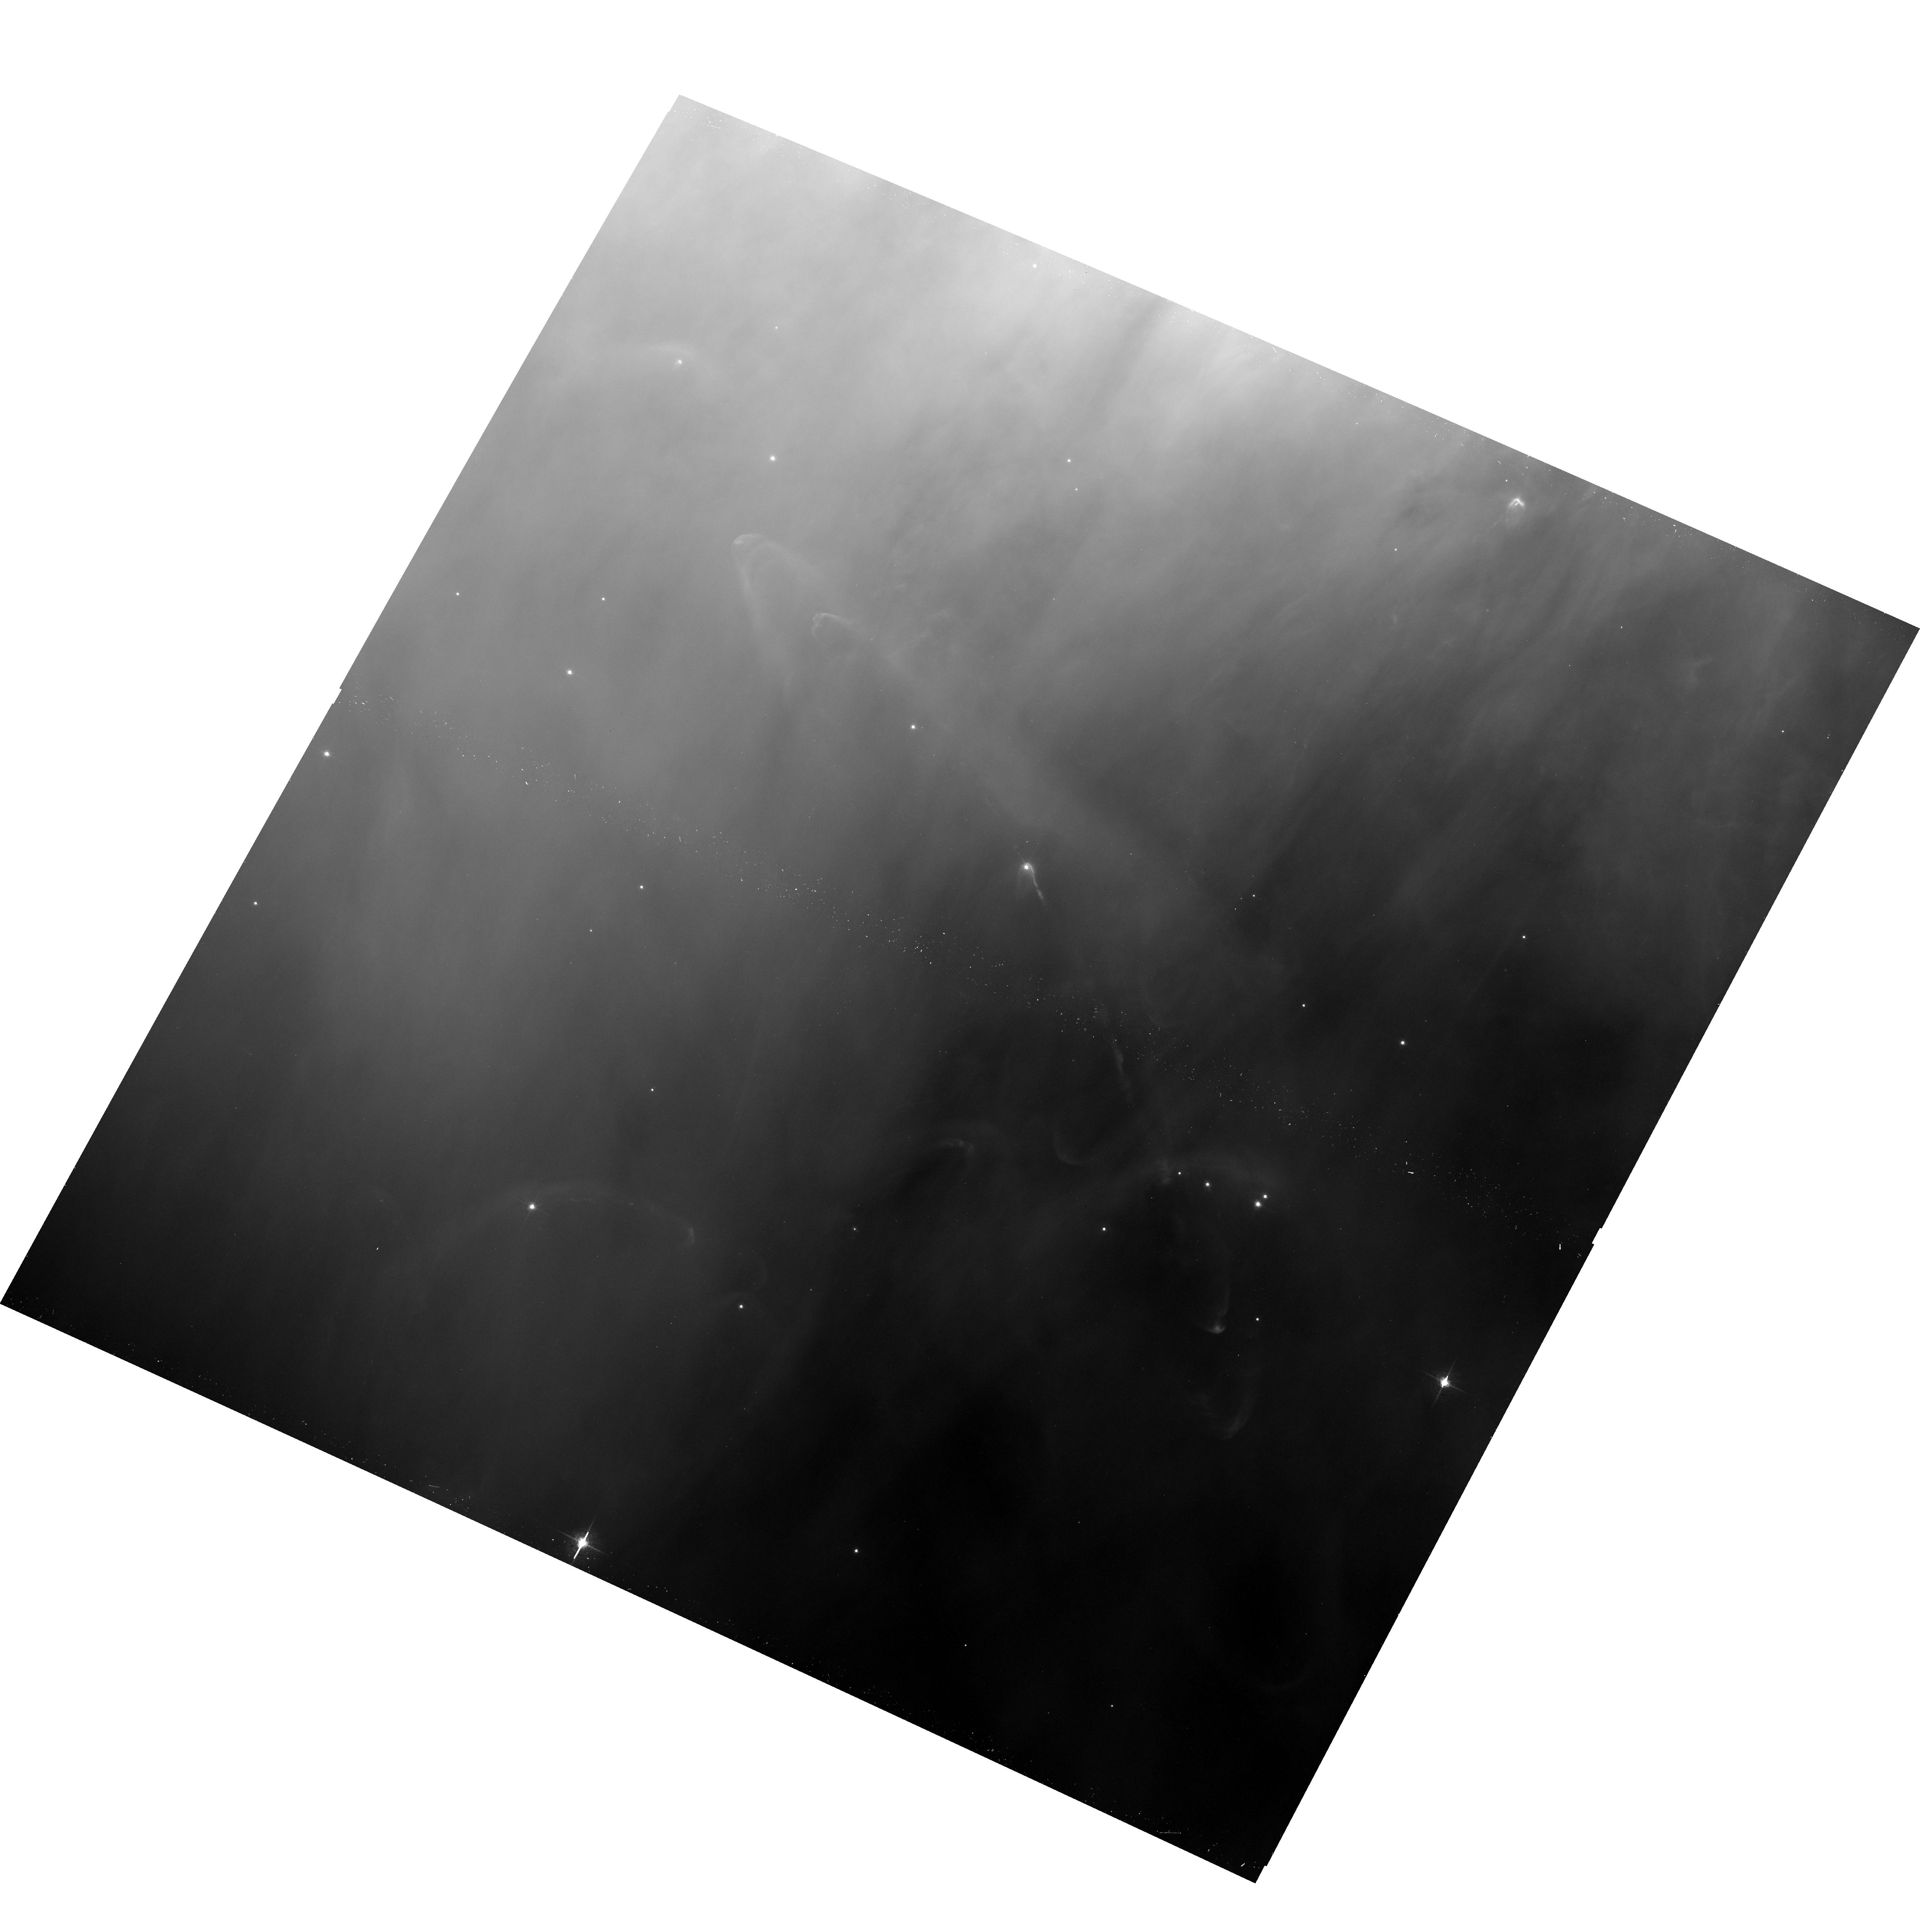
Target: HH502. Instrument: ACS/WFC. Filter: F658N. Exposure: 16 min. Observation ID: hst_10921_05_acs_wfc_f658n_j9nj05

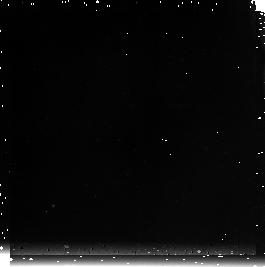
Target: field at RA 83.994°, Dec -5.430°. Instrument: NICMOS/NIC3. Filter: F212N. Exposure: 17 min. Observation ID: n9nj05010

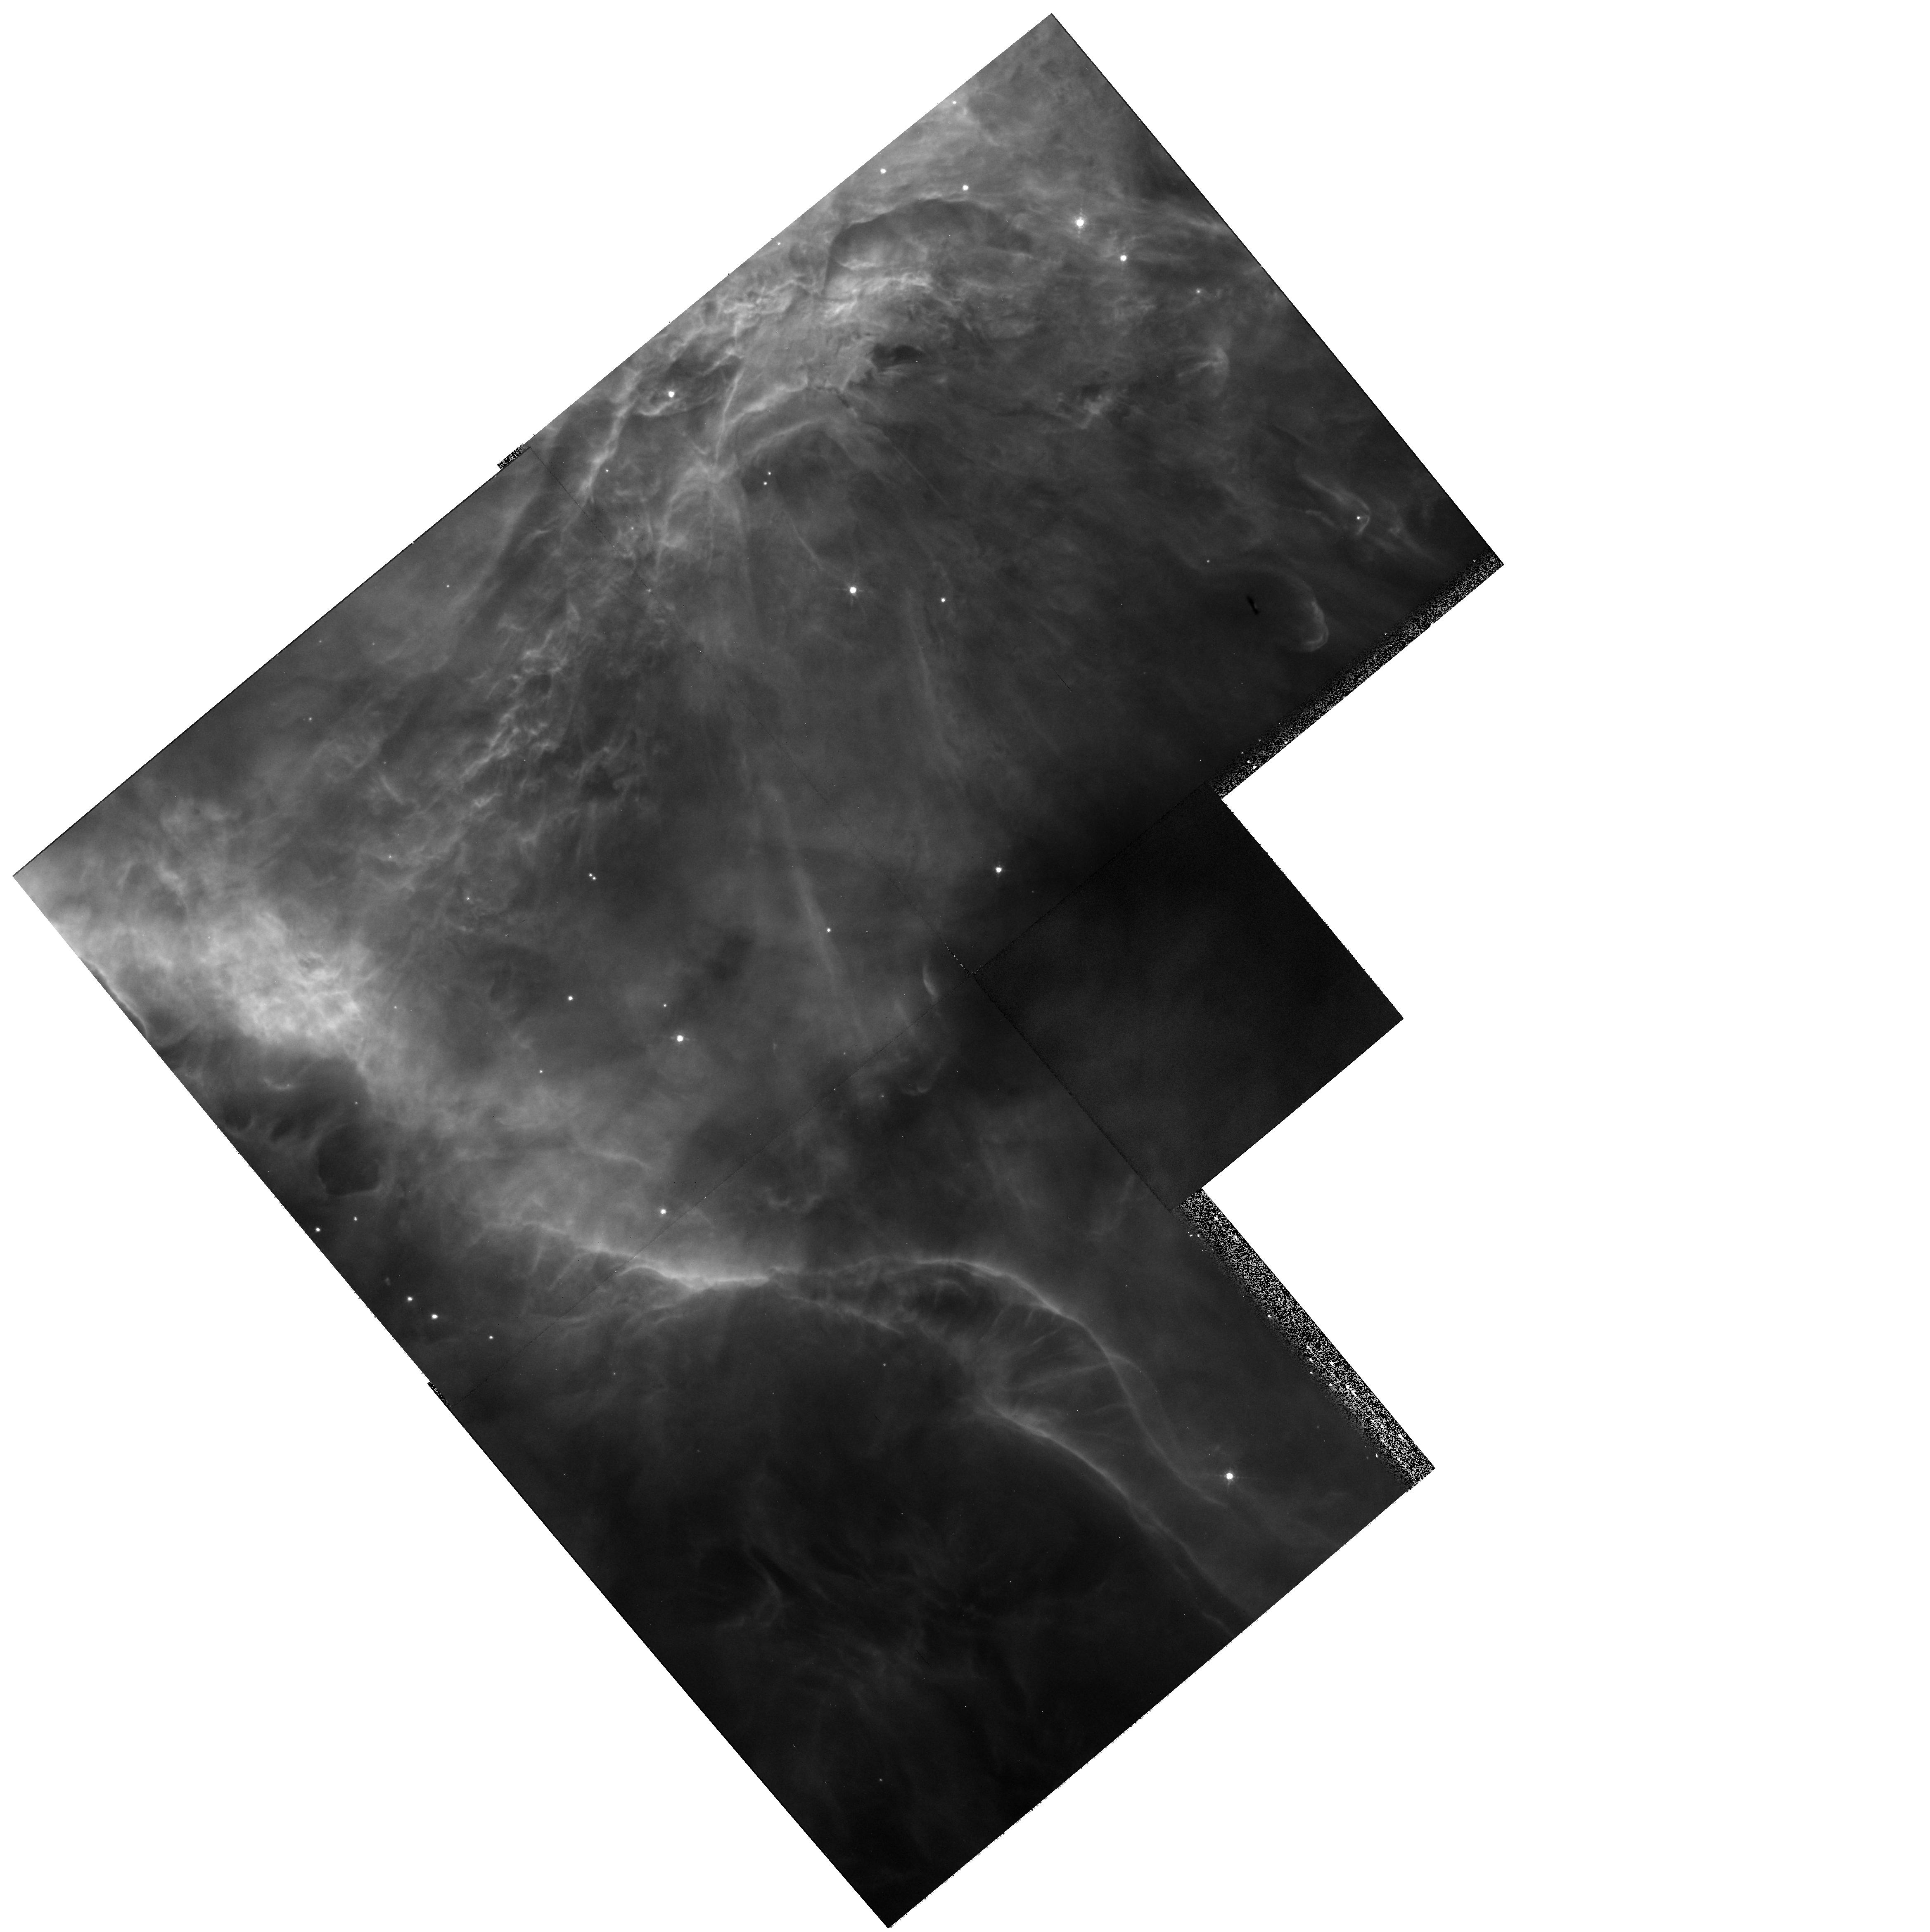
Target: HH528. Instrument: WFPC2/PC. Filter: F673N. Exposure: 9 min. Observation ID: hst_10921_62_wfpc2_pc_f673n_u9nj62

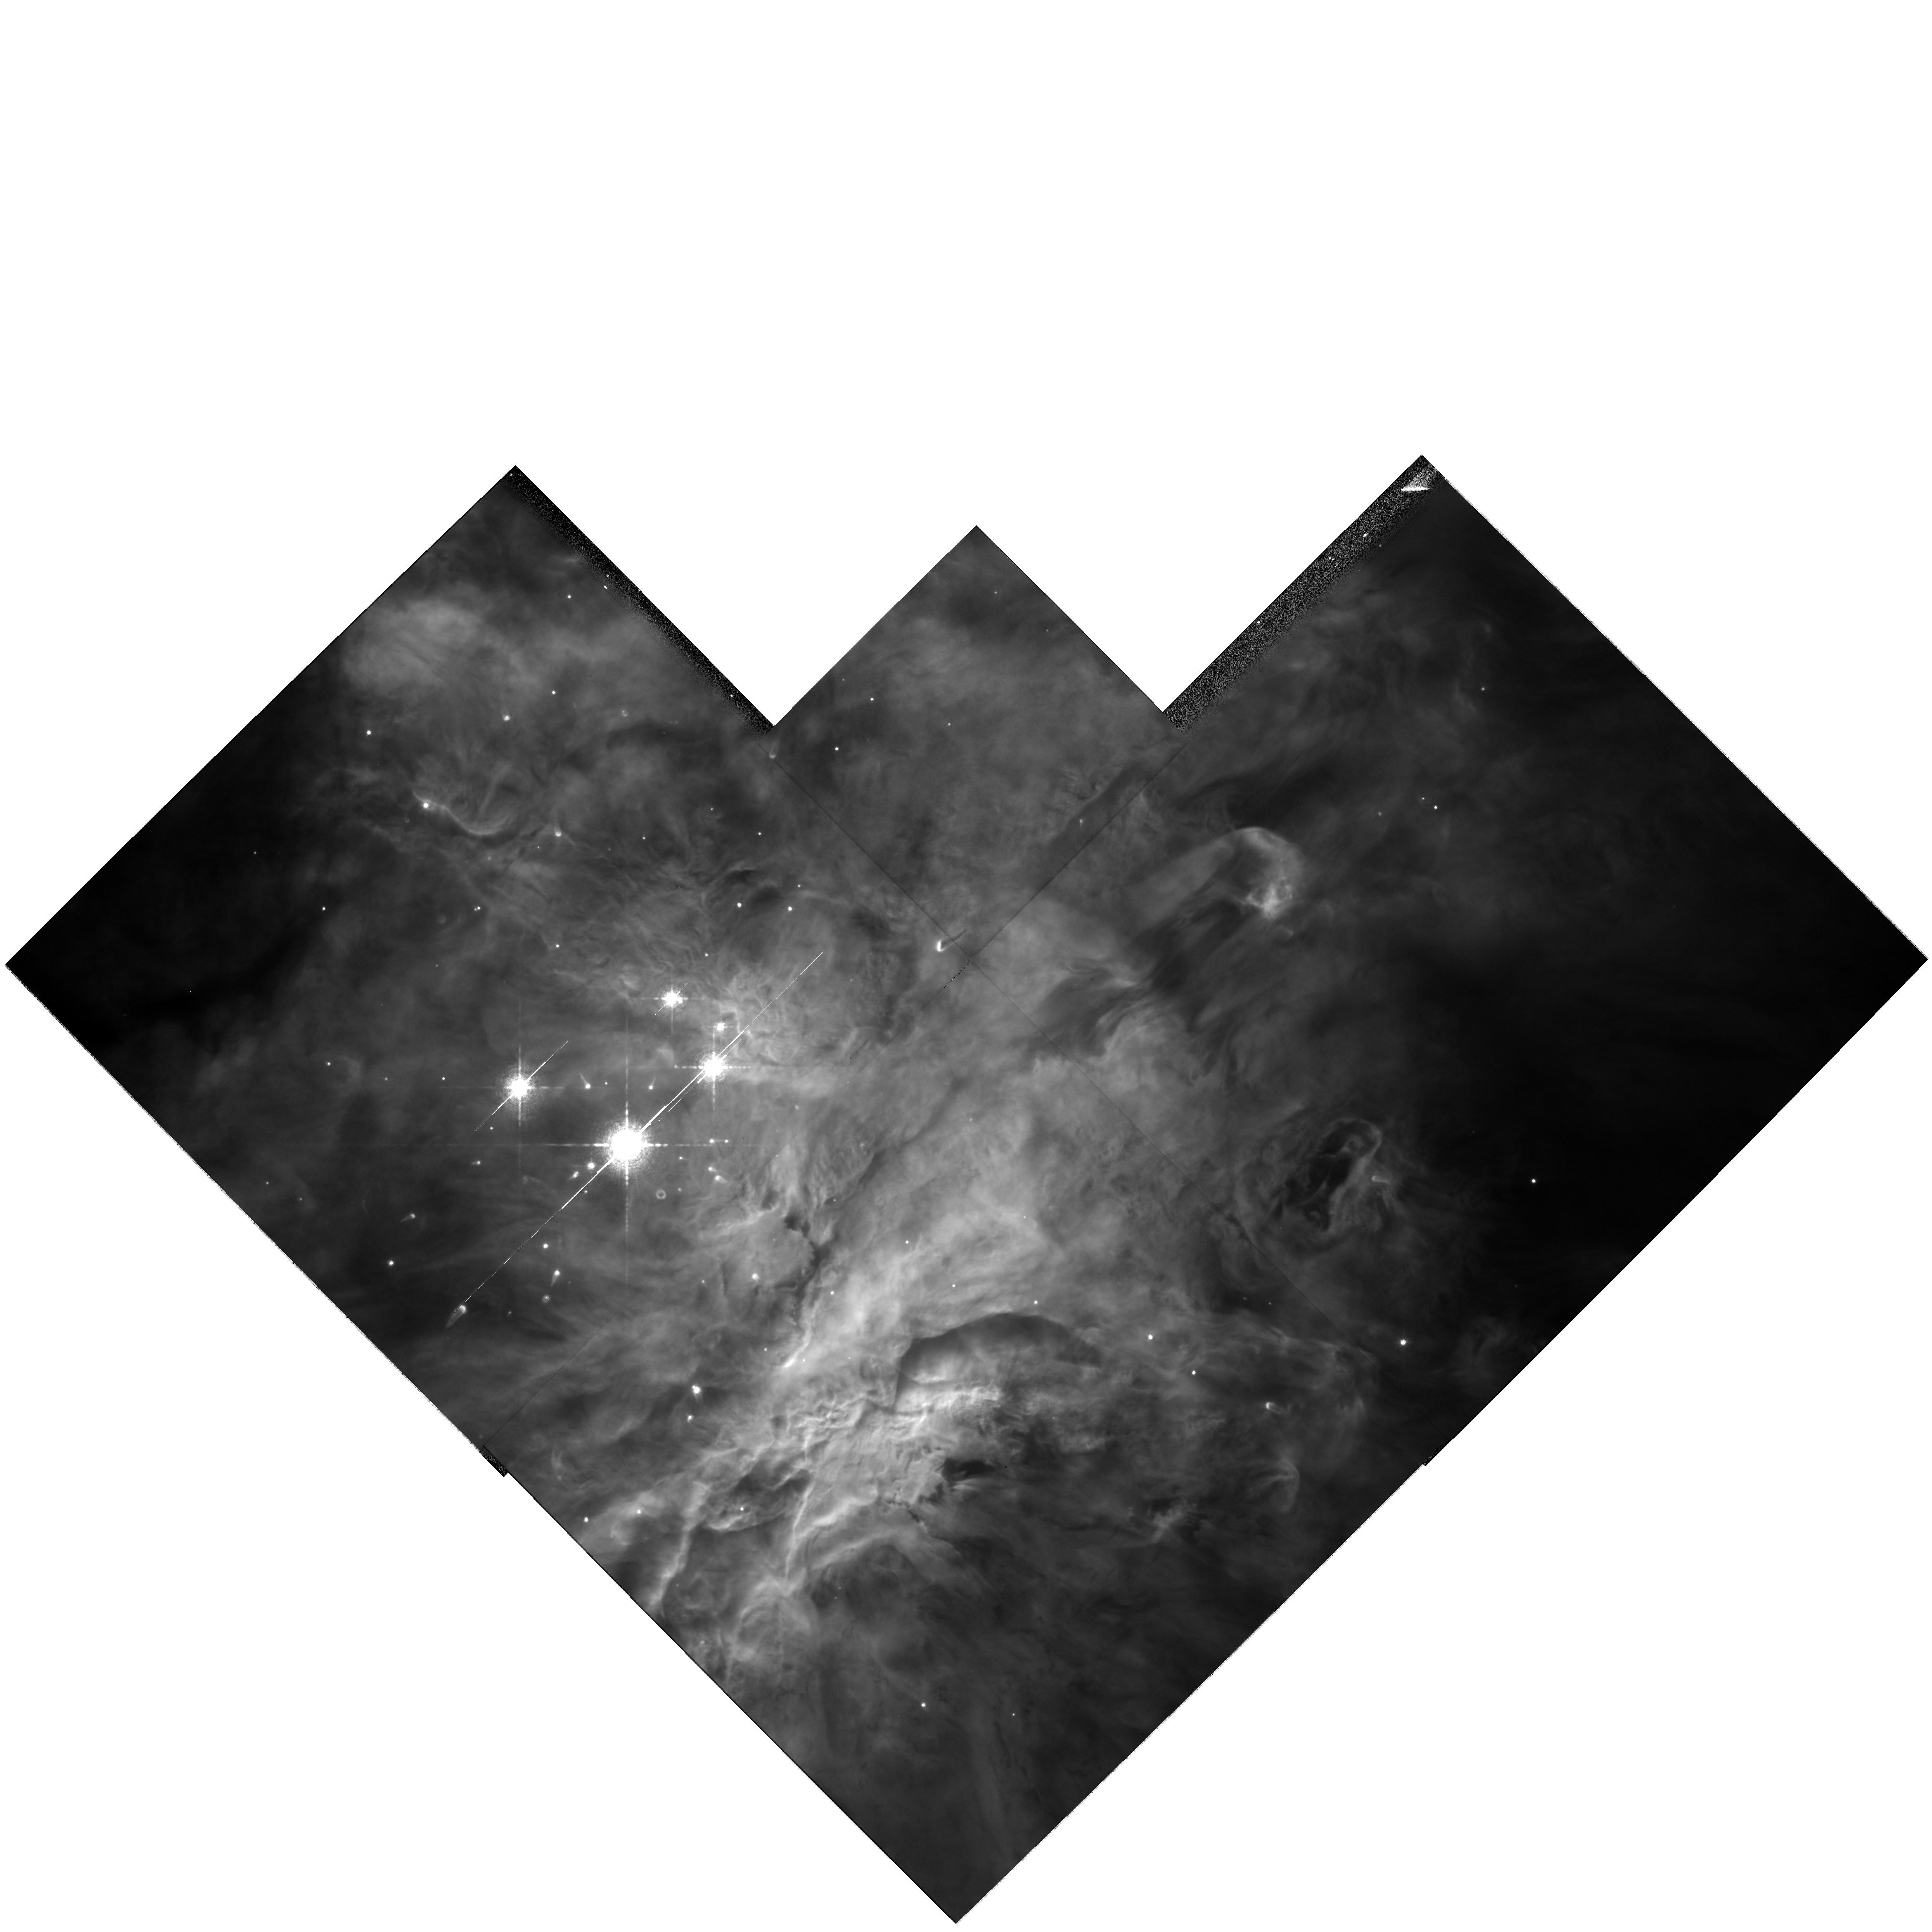
Target: ORION-S-COPY. Instrument: WFPC2/PC. Filter: F658N. Exposure: 7 min. Observation ID: hst_10921_61_wfpc2_pc_f658n_u9nj61

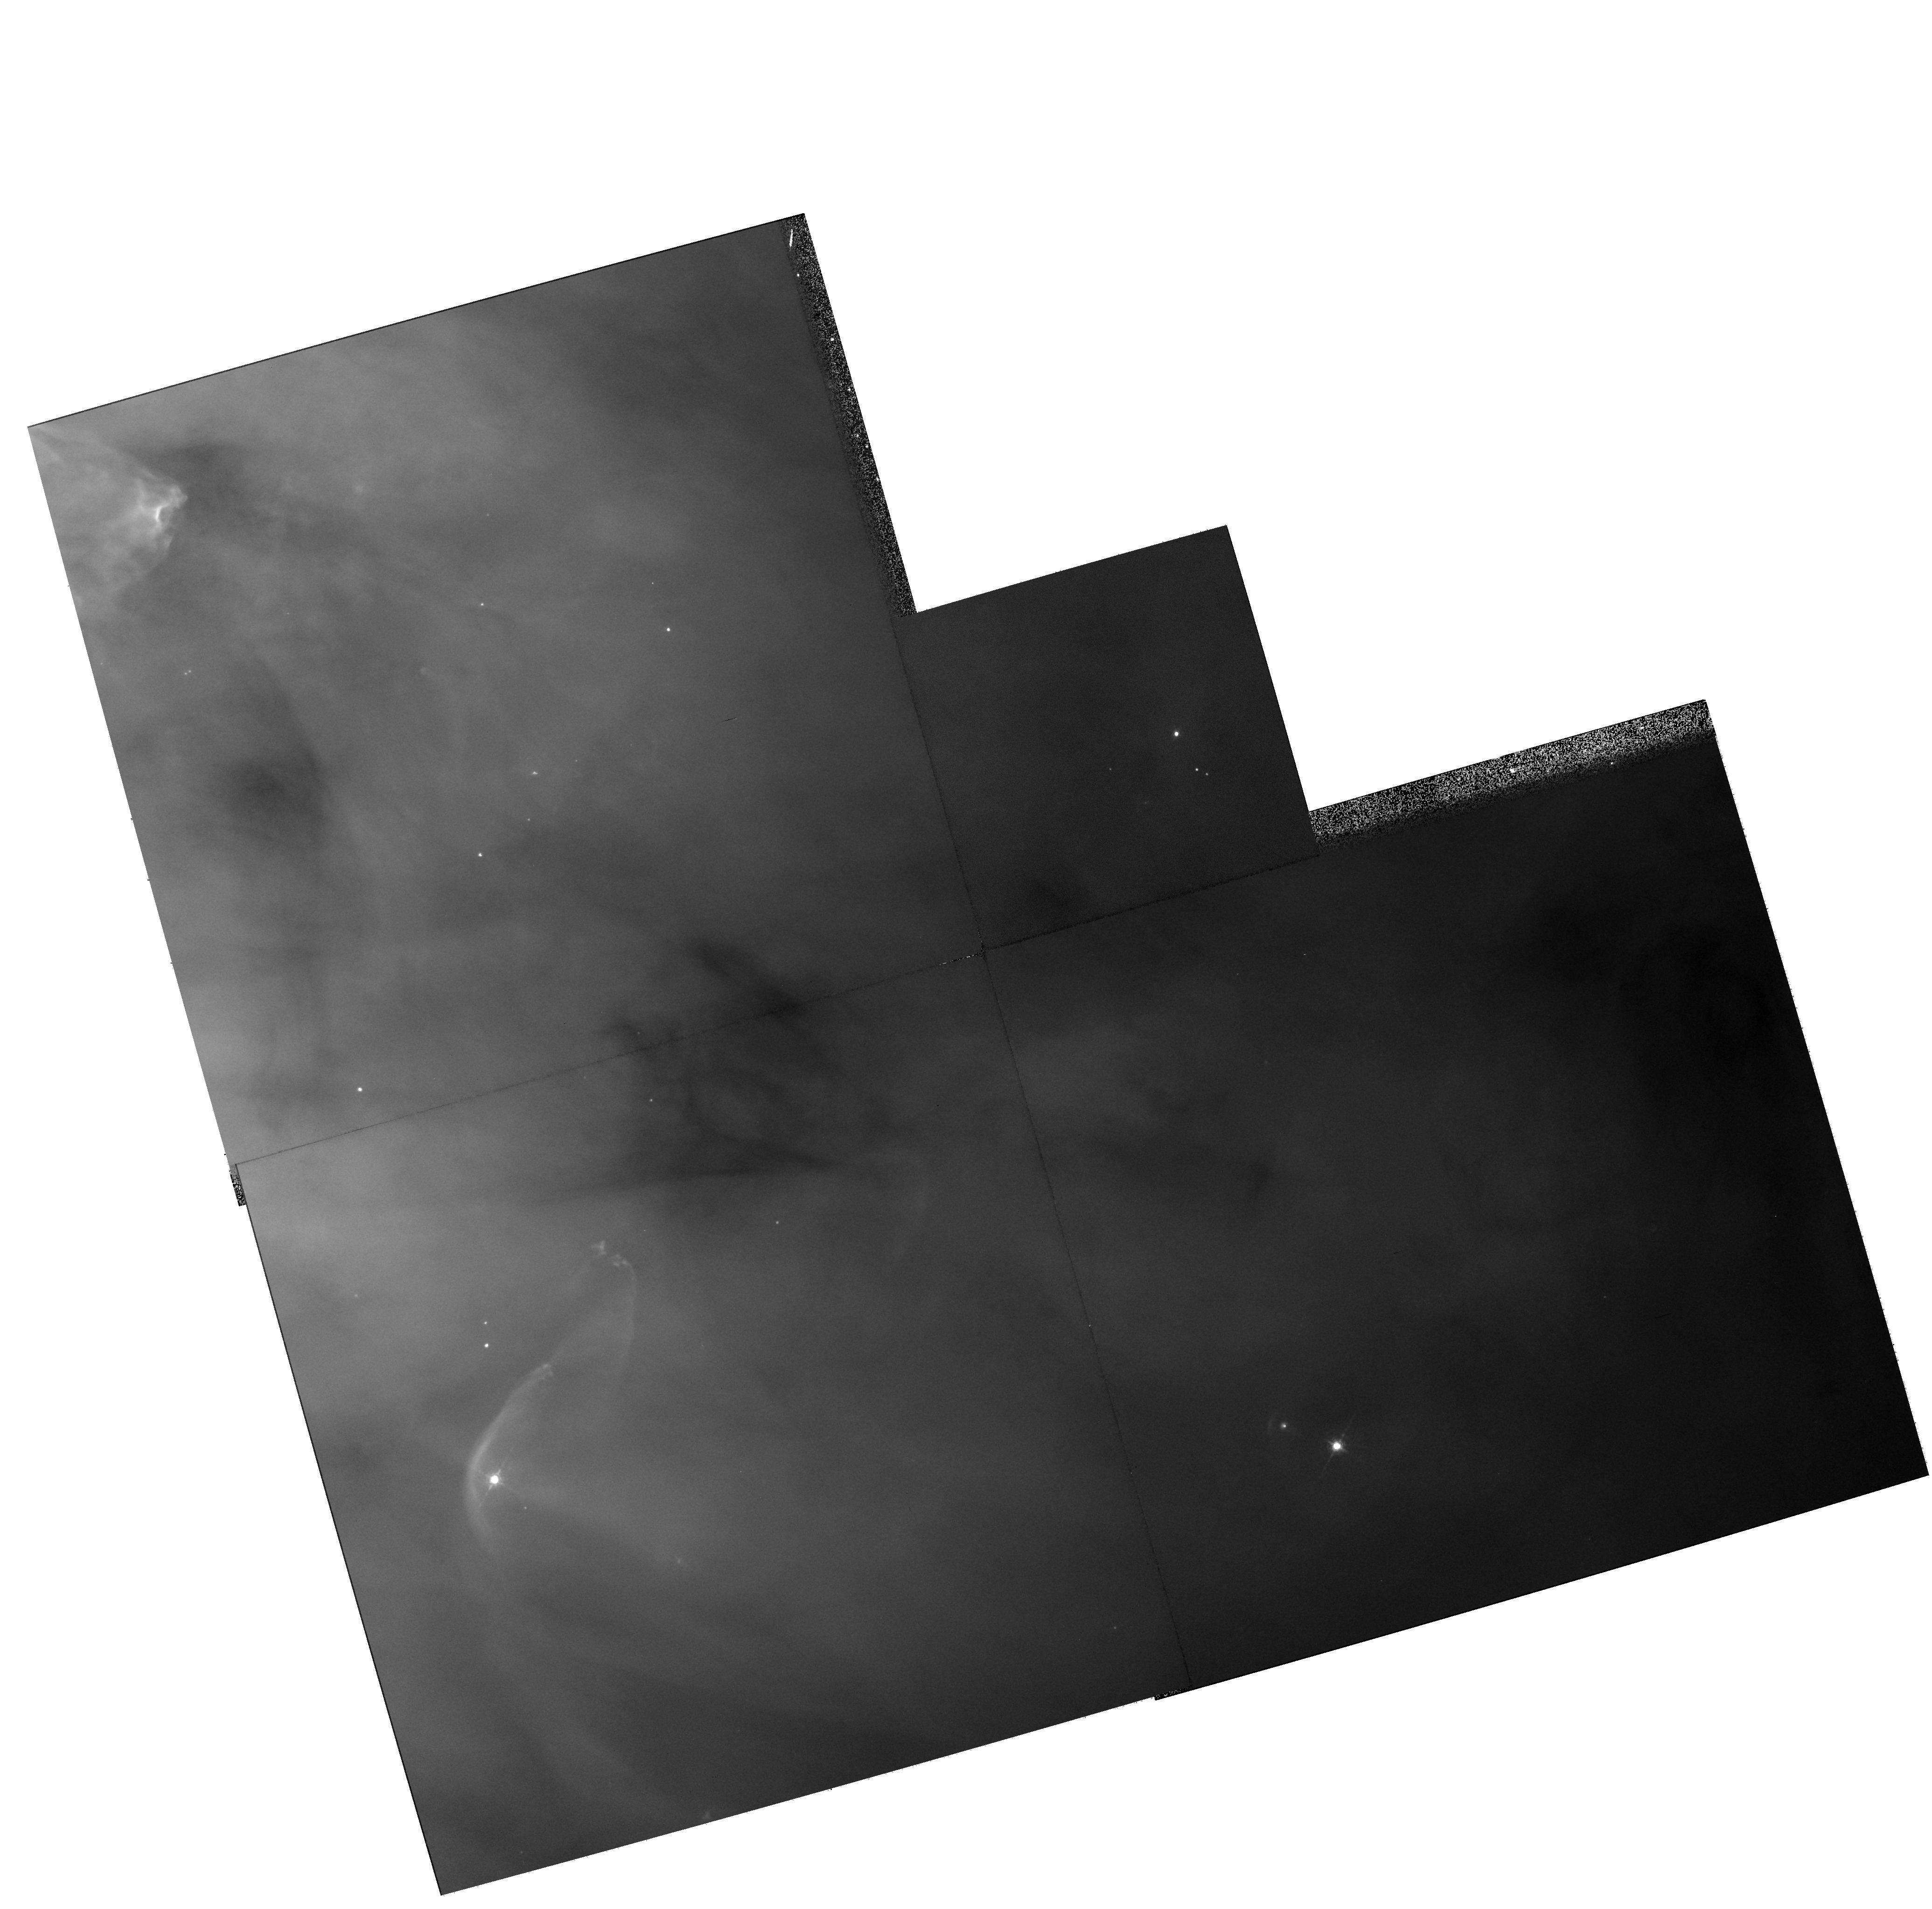
Target: LL1. Instrument: WFPC2/PC. Filter: F656N. Exposure: 3 min. Observation ID: hst_10921_03_wfpc2_pc_f656n_u9nj03

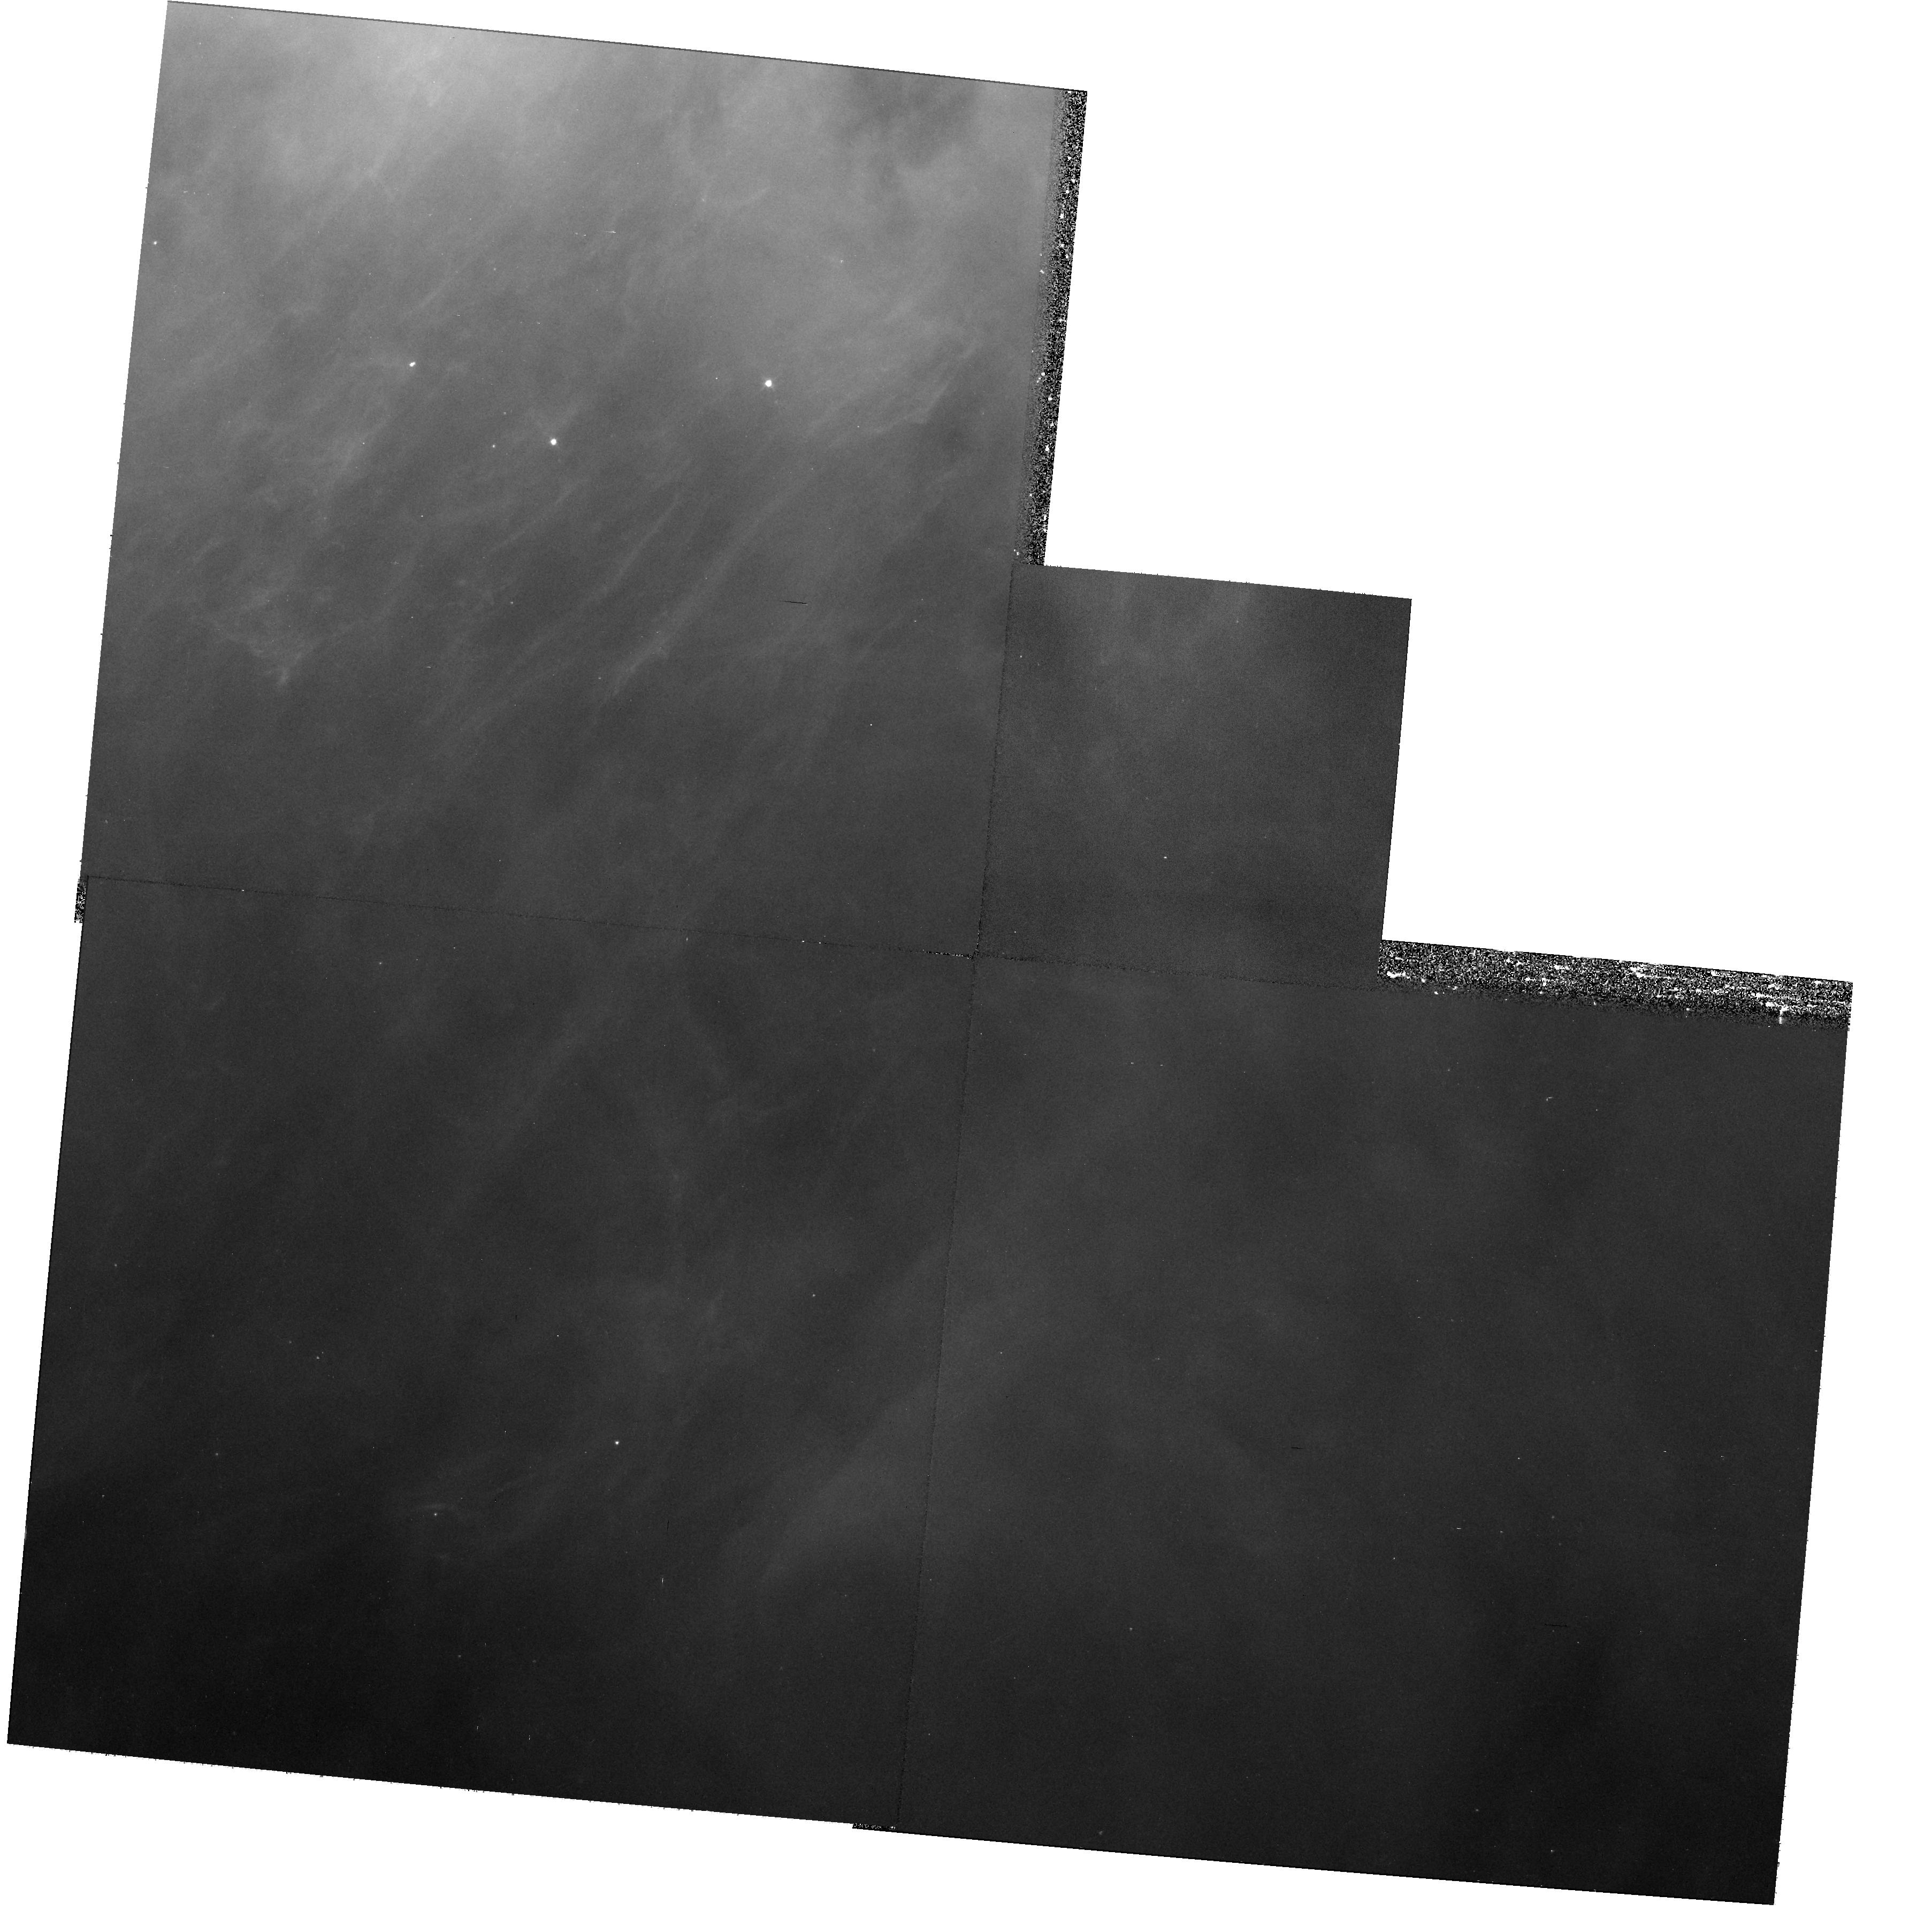
Target: HH540-WFALL-WFPC2. Instrument: WFPC2/PC. Filter: F502N. Exposure: 17 min. Observation ID: hst_10921_66_wfpc2_pc_f502n_u9nj66

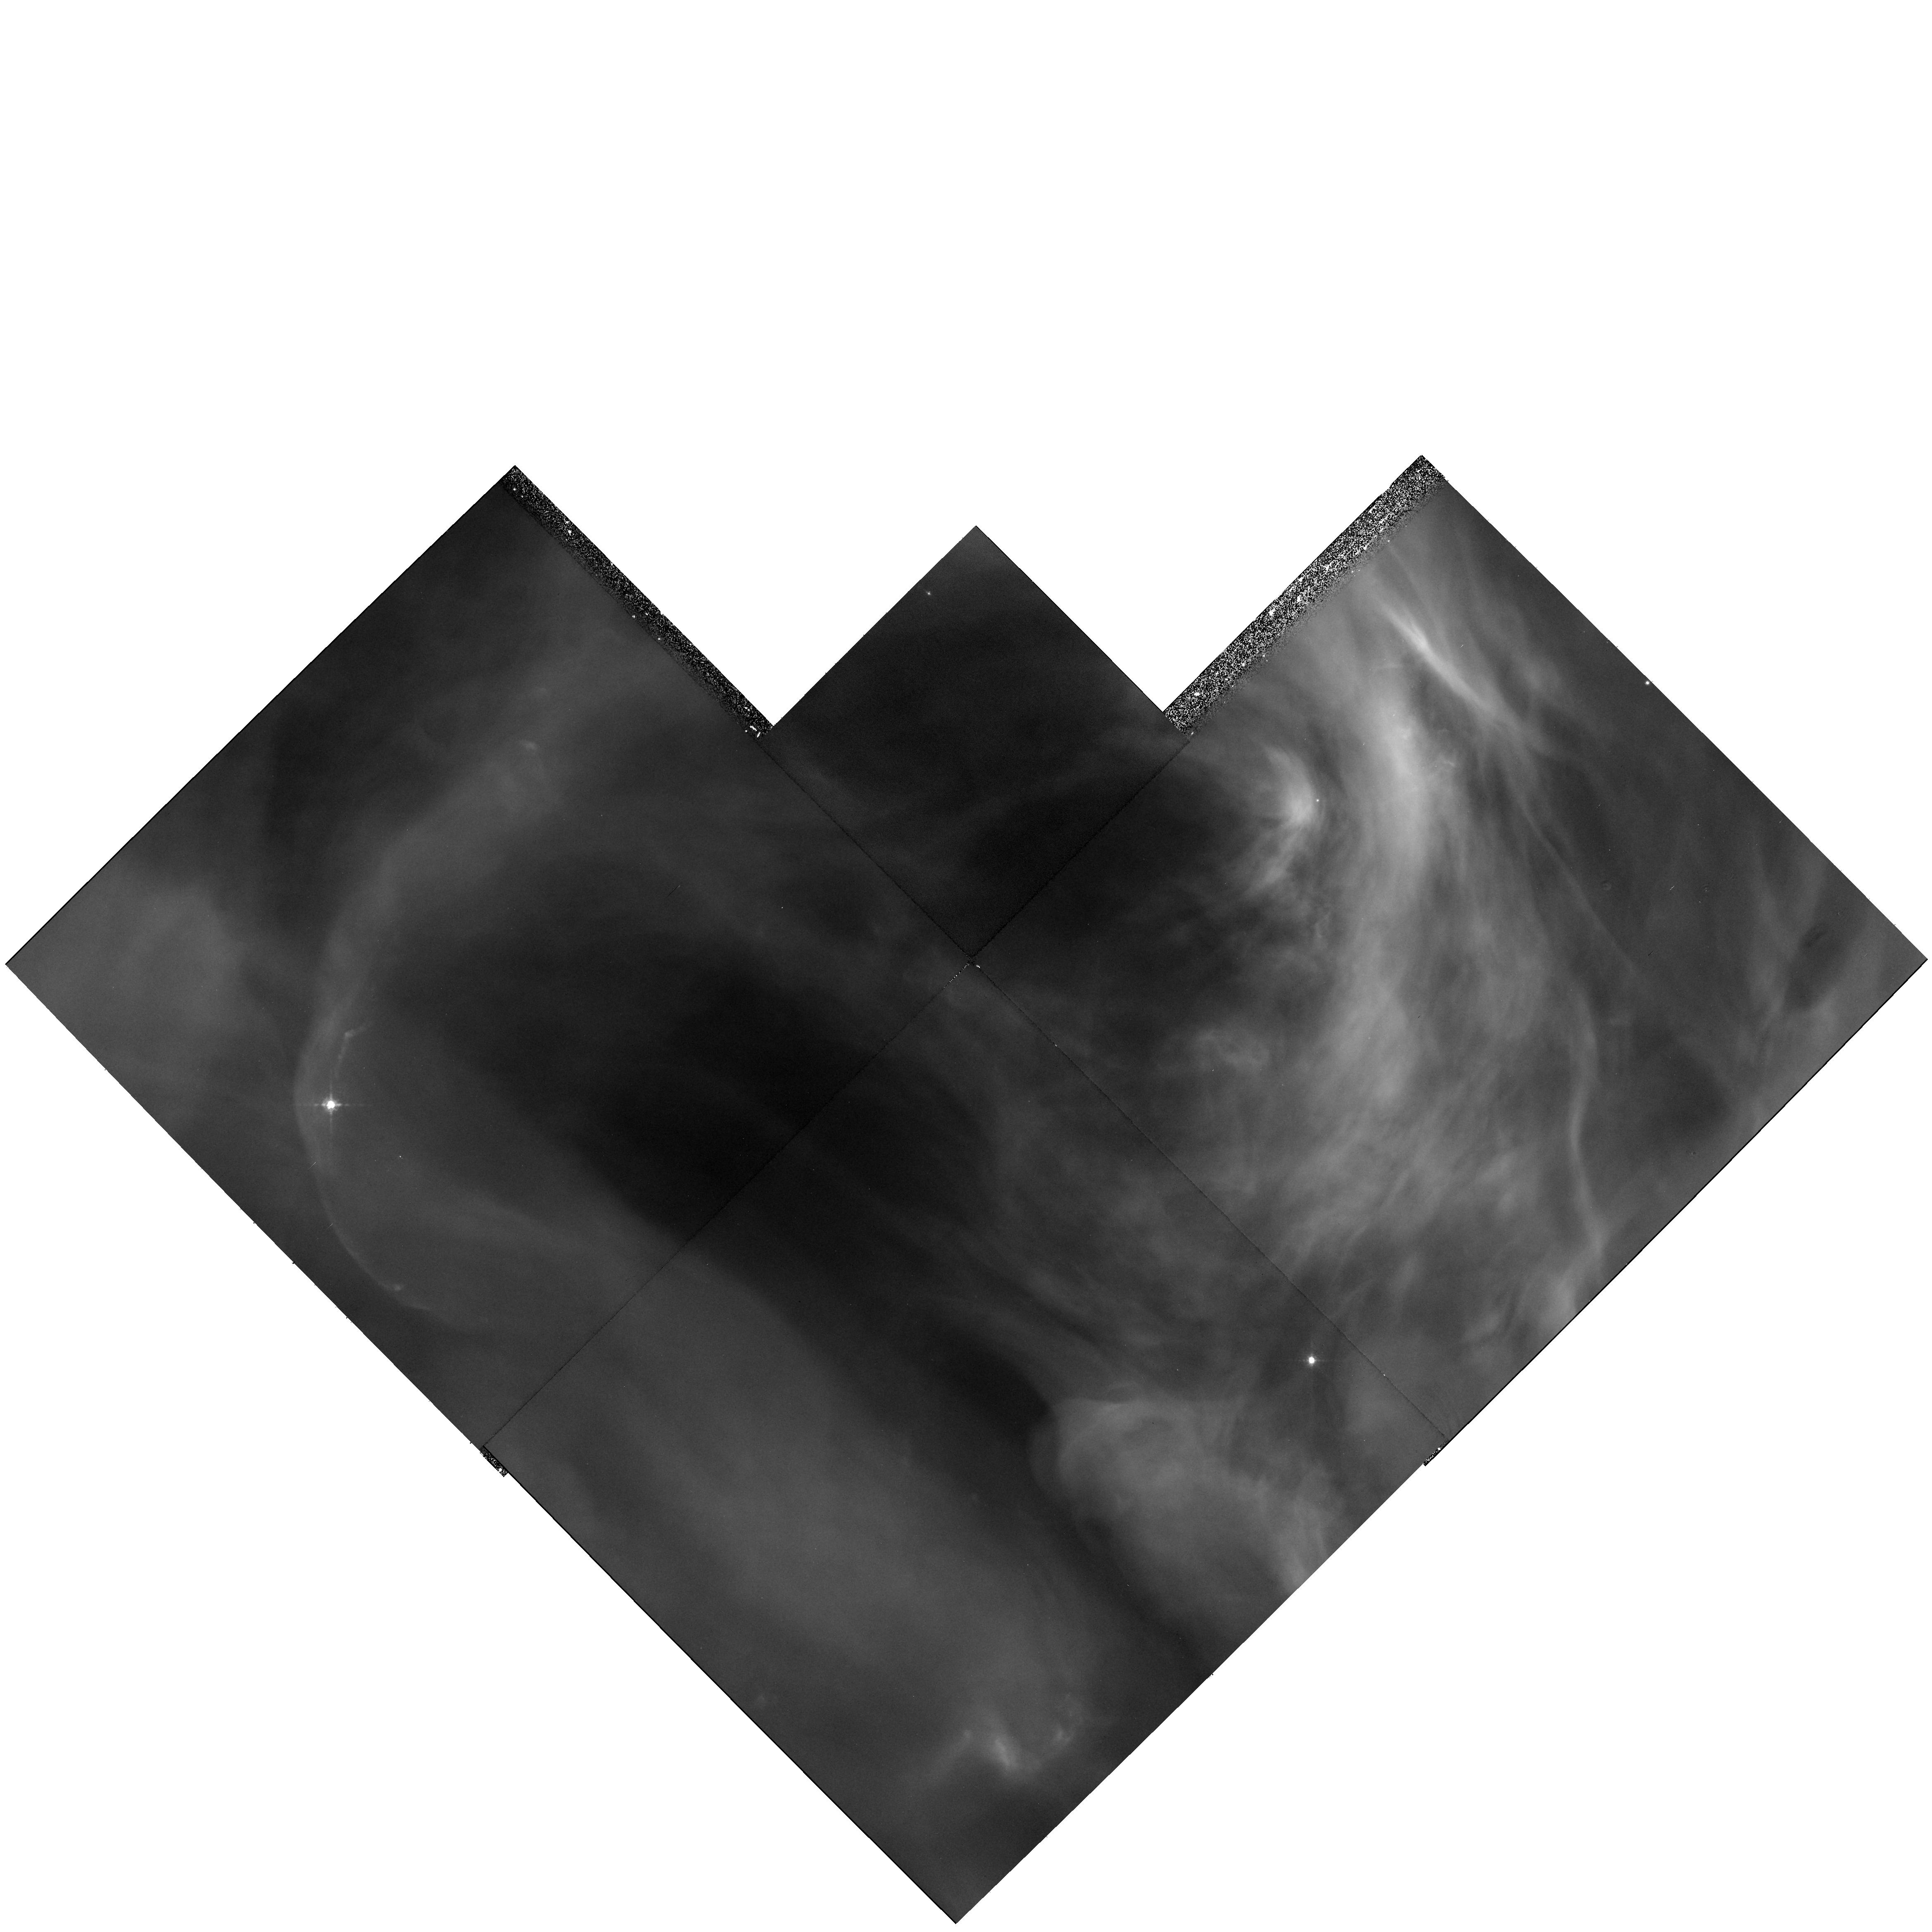
Target: LL2-WFALL-WFPC2. Instrument: WFPC2/PC. Filter: F656N. Exposure: 27 min. Observation ID: hst_10921_64_wfpc2_pc_f656n_u9nj64

Tangential Velocities of Objects in the Orion Nebula and Locating the Embedded Outflow Sources. (PI: ODell, Charles Robert)

The Orion Nebula is arguably the Rosetta Stone for studying a very young star cluster and how the radiation and outflowing plasma from its stars interact with ambient material. It has been the subject of numerous HST imaging studies, which means that there is good opportunity for determining tangential velocities by obtaining second epoch images during Cycle 15, which may be the last cycle for which the WFPC2 is available. These velocities in the plane-of-the-sky will allow us to determine the patterns of outflow from micro-jets smaller than the Solar System to jet driven shocks more than a parsec from their sources. Combined with radial velocities, we'll obtain spatial velocities, which are critical to determining where the embedded sources are located that produce the numerous HH objects coming from the Orion-S and BN-KL regions. We'll also be able to determine the physics that is operating in the LL Ori type of outflows (where a bipolar jet is being distorted by a slow wind coming from the nebula). We will also be able to search for runaway stars caused by the disintegration of young multiple-star systems. All of this is possible because the long-time base of the WFPC2 and ACS observations allow a new level of astrometric precision to be obtained and to be done efficiently by making coordinated parallel observations with all images.